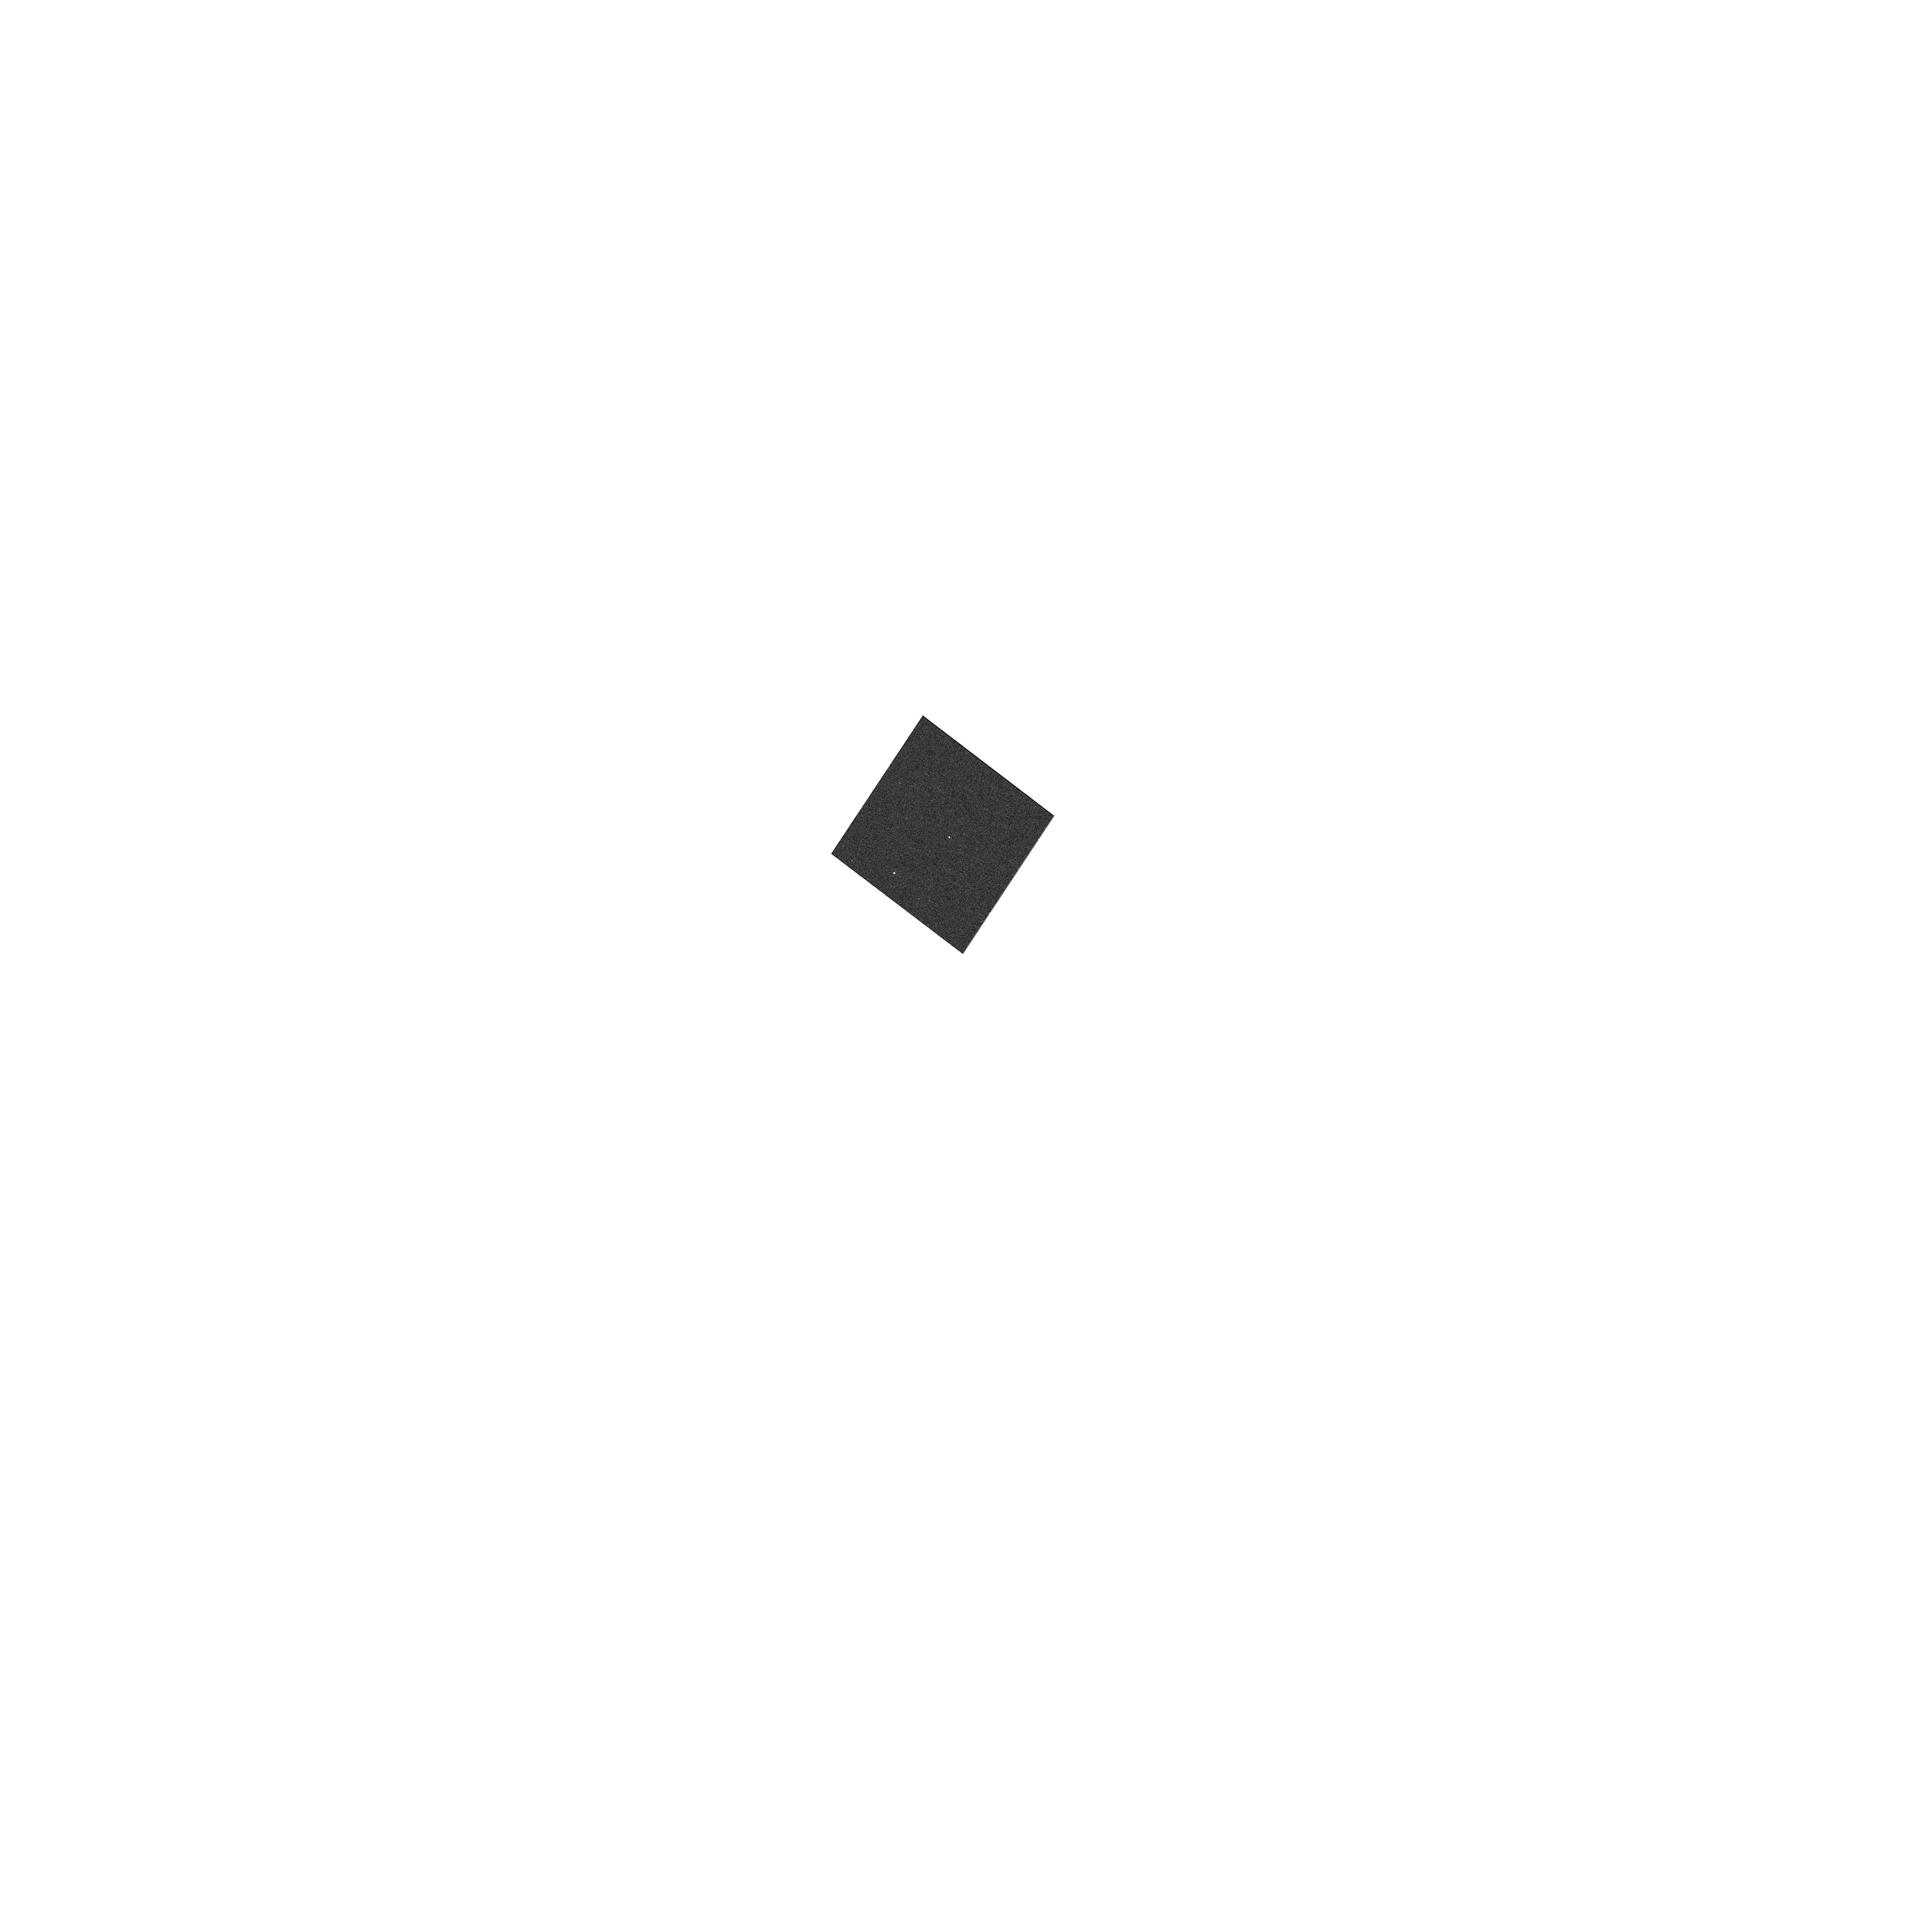
Target: NAME-2M1207A
Instrument: WFC3/UVIS
Filter: F656N
Exposure: 2 min
Observation ID: hst_12225_04_wfc3_uvis_f656n_ibj604

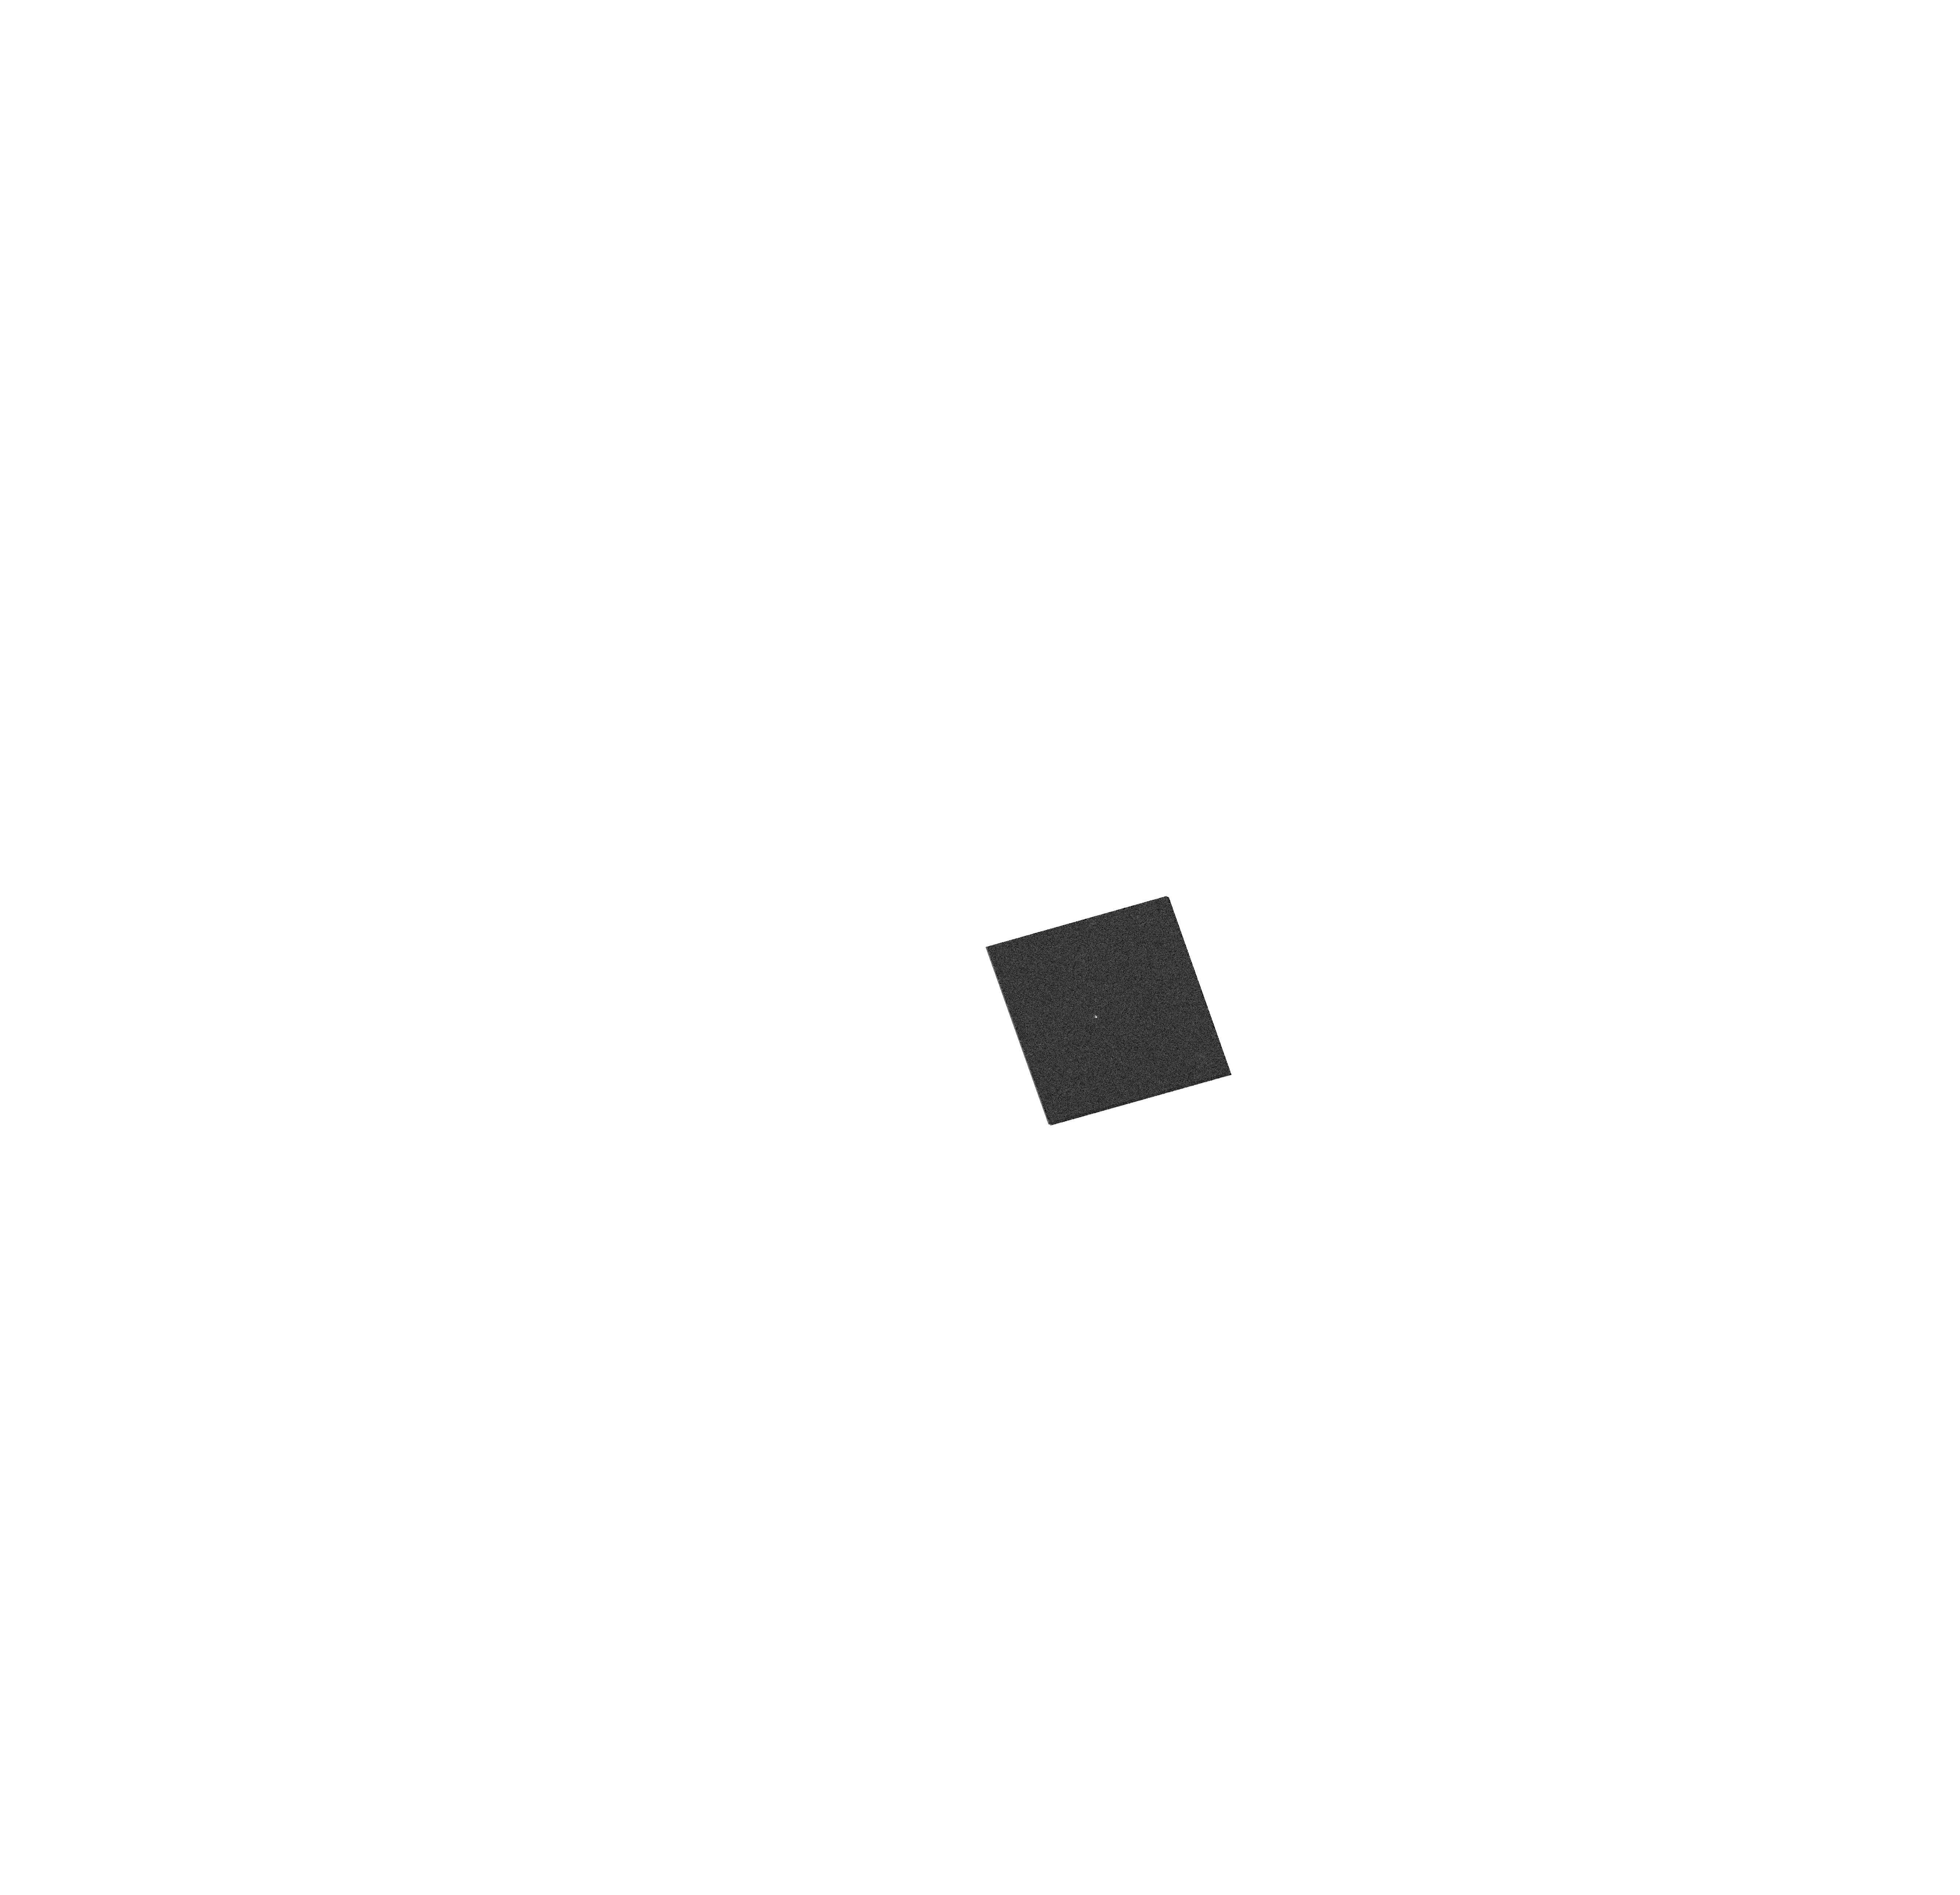
Target: 2MASSI-J0041353-562112
Instrument: WFC3/UVIS
Filter: F645N
Exposure: 1 min
Observation ID: hst_12225_01_wfc3_uvis_f645n_ibj601

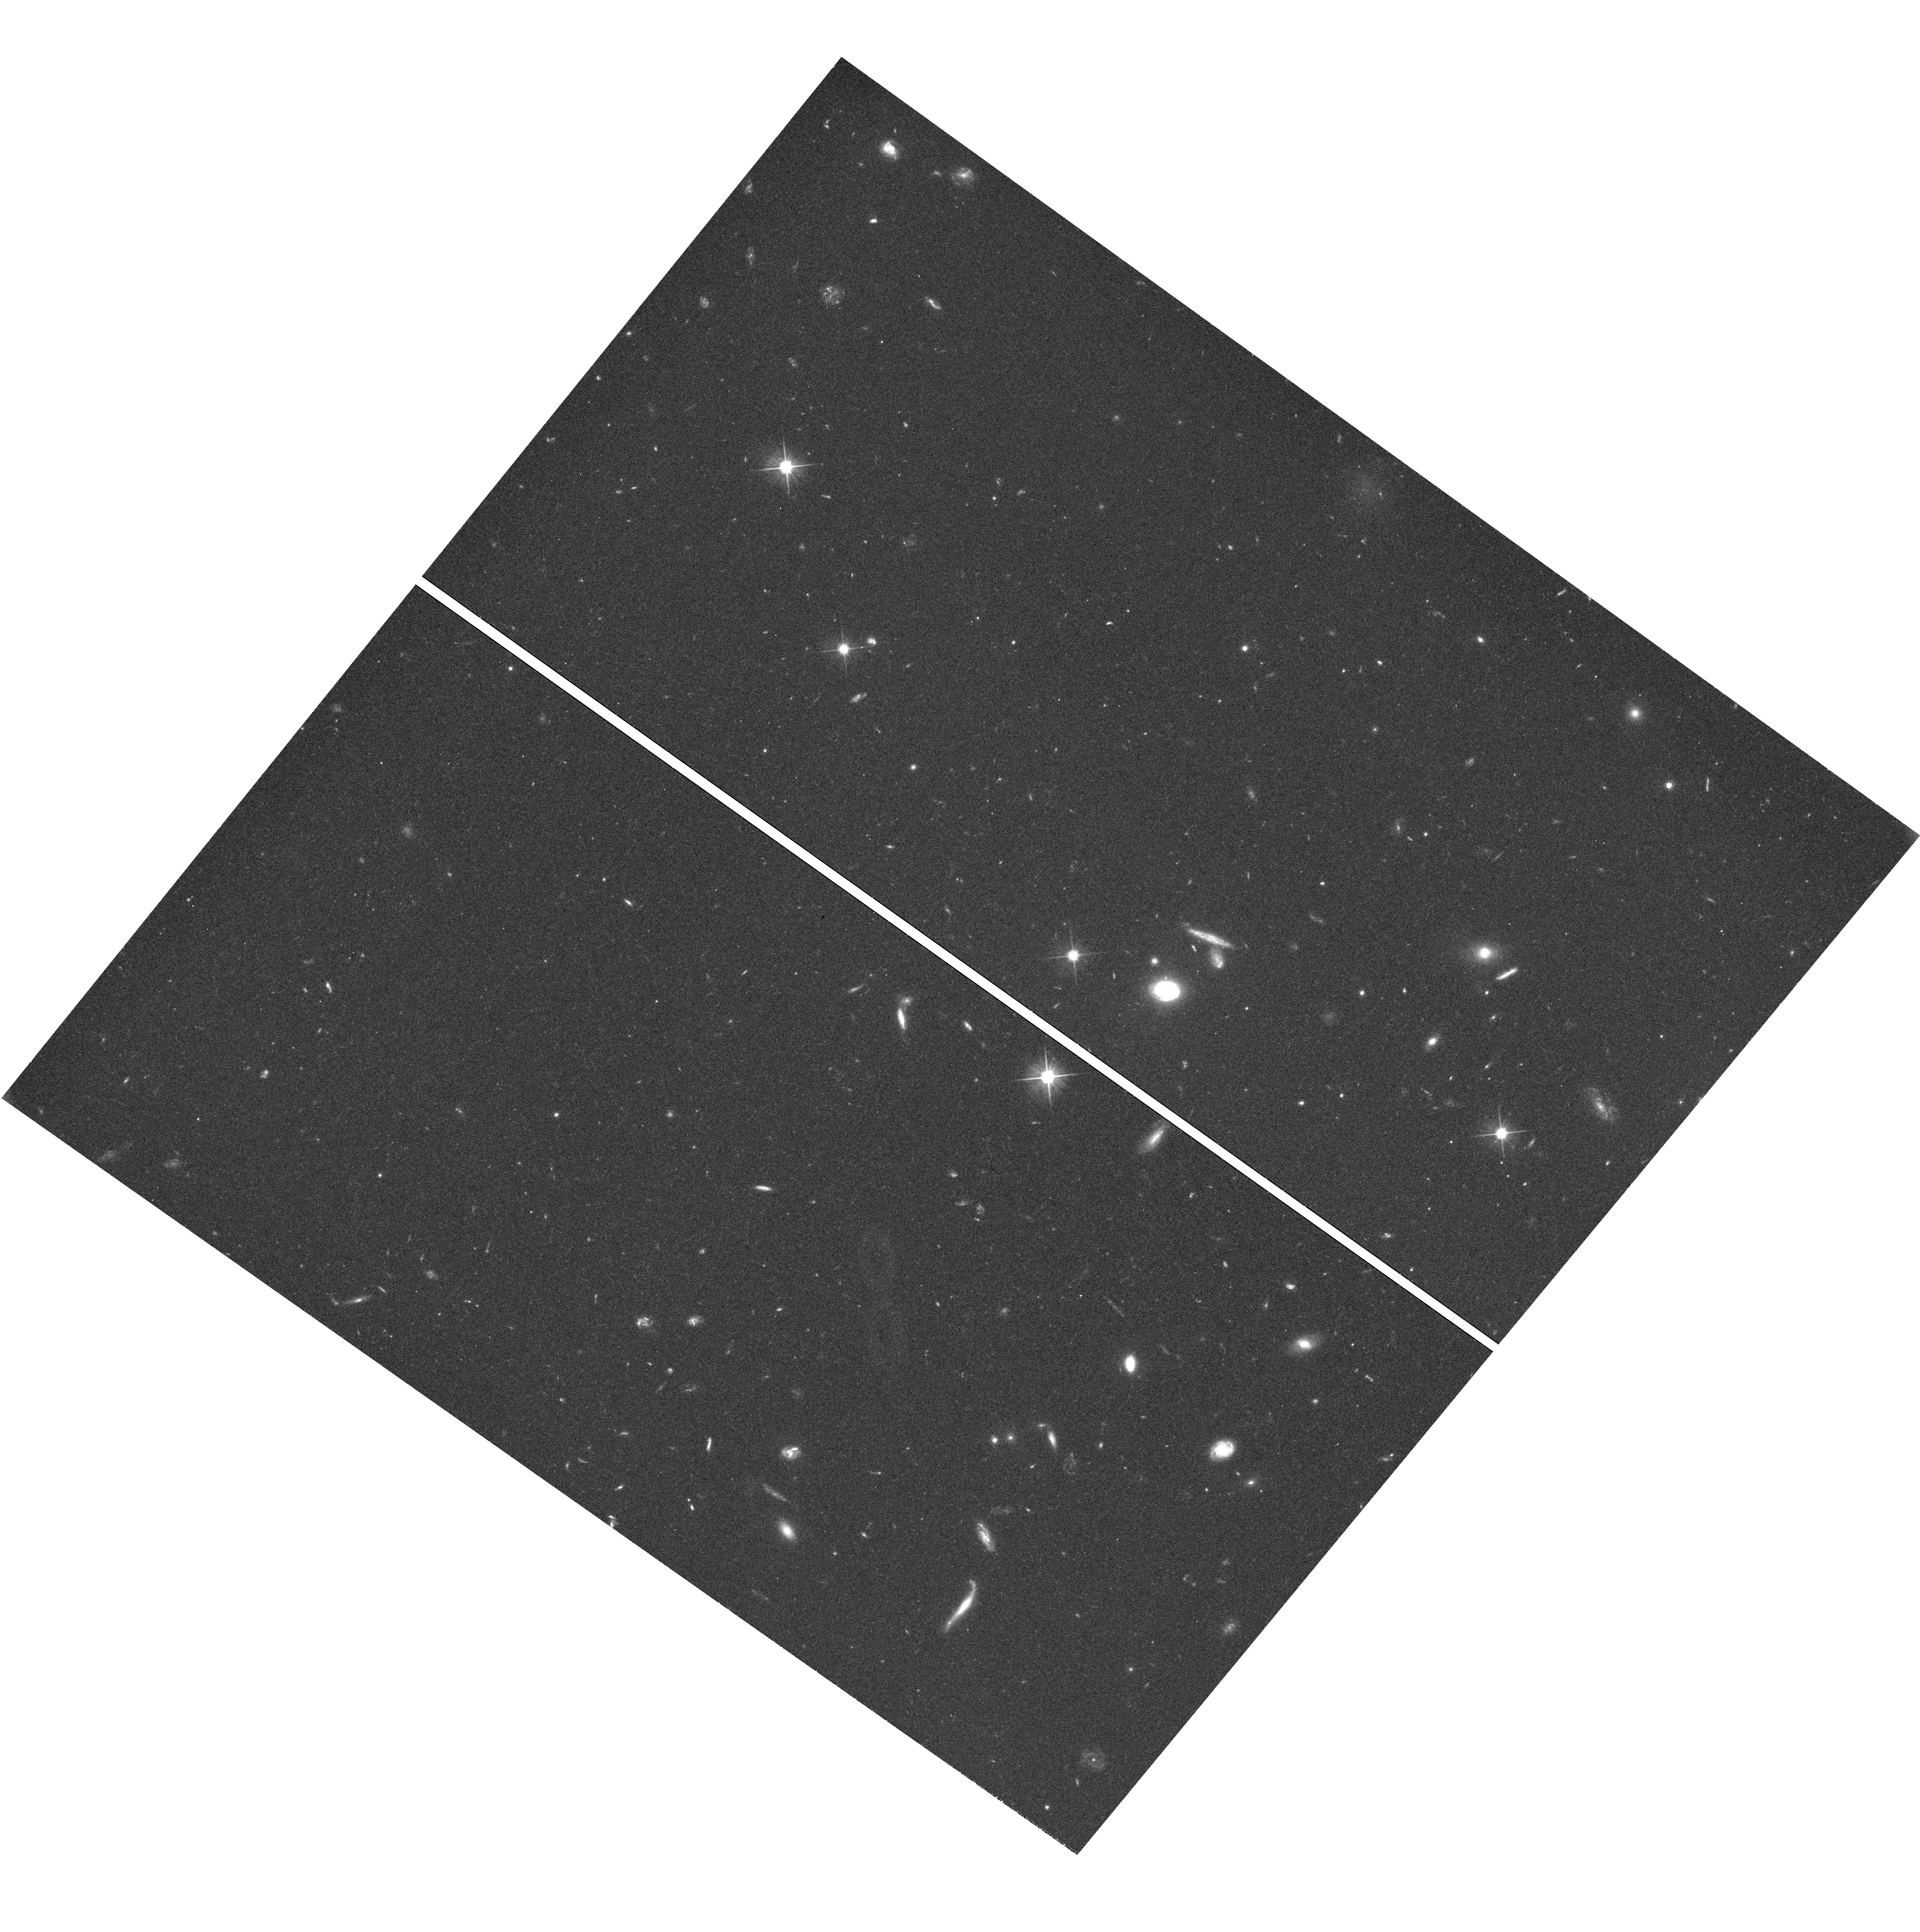
Target: 2MASSI-J0041353-562112
Instrument: WFC3/UVIS
Filter: F606W
Exposure: 36 min
Observation ID: hst_12225_02_wfc3_uvis_f606w_ibj602

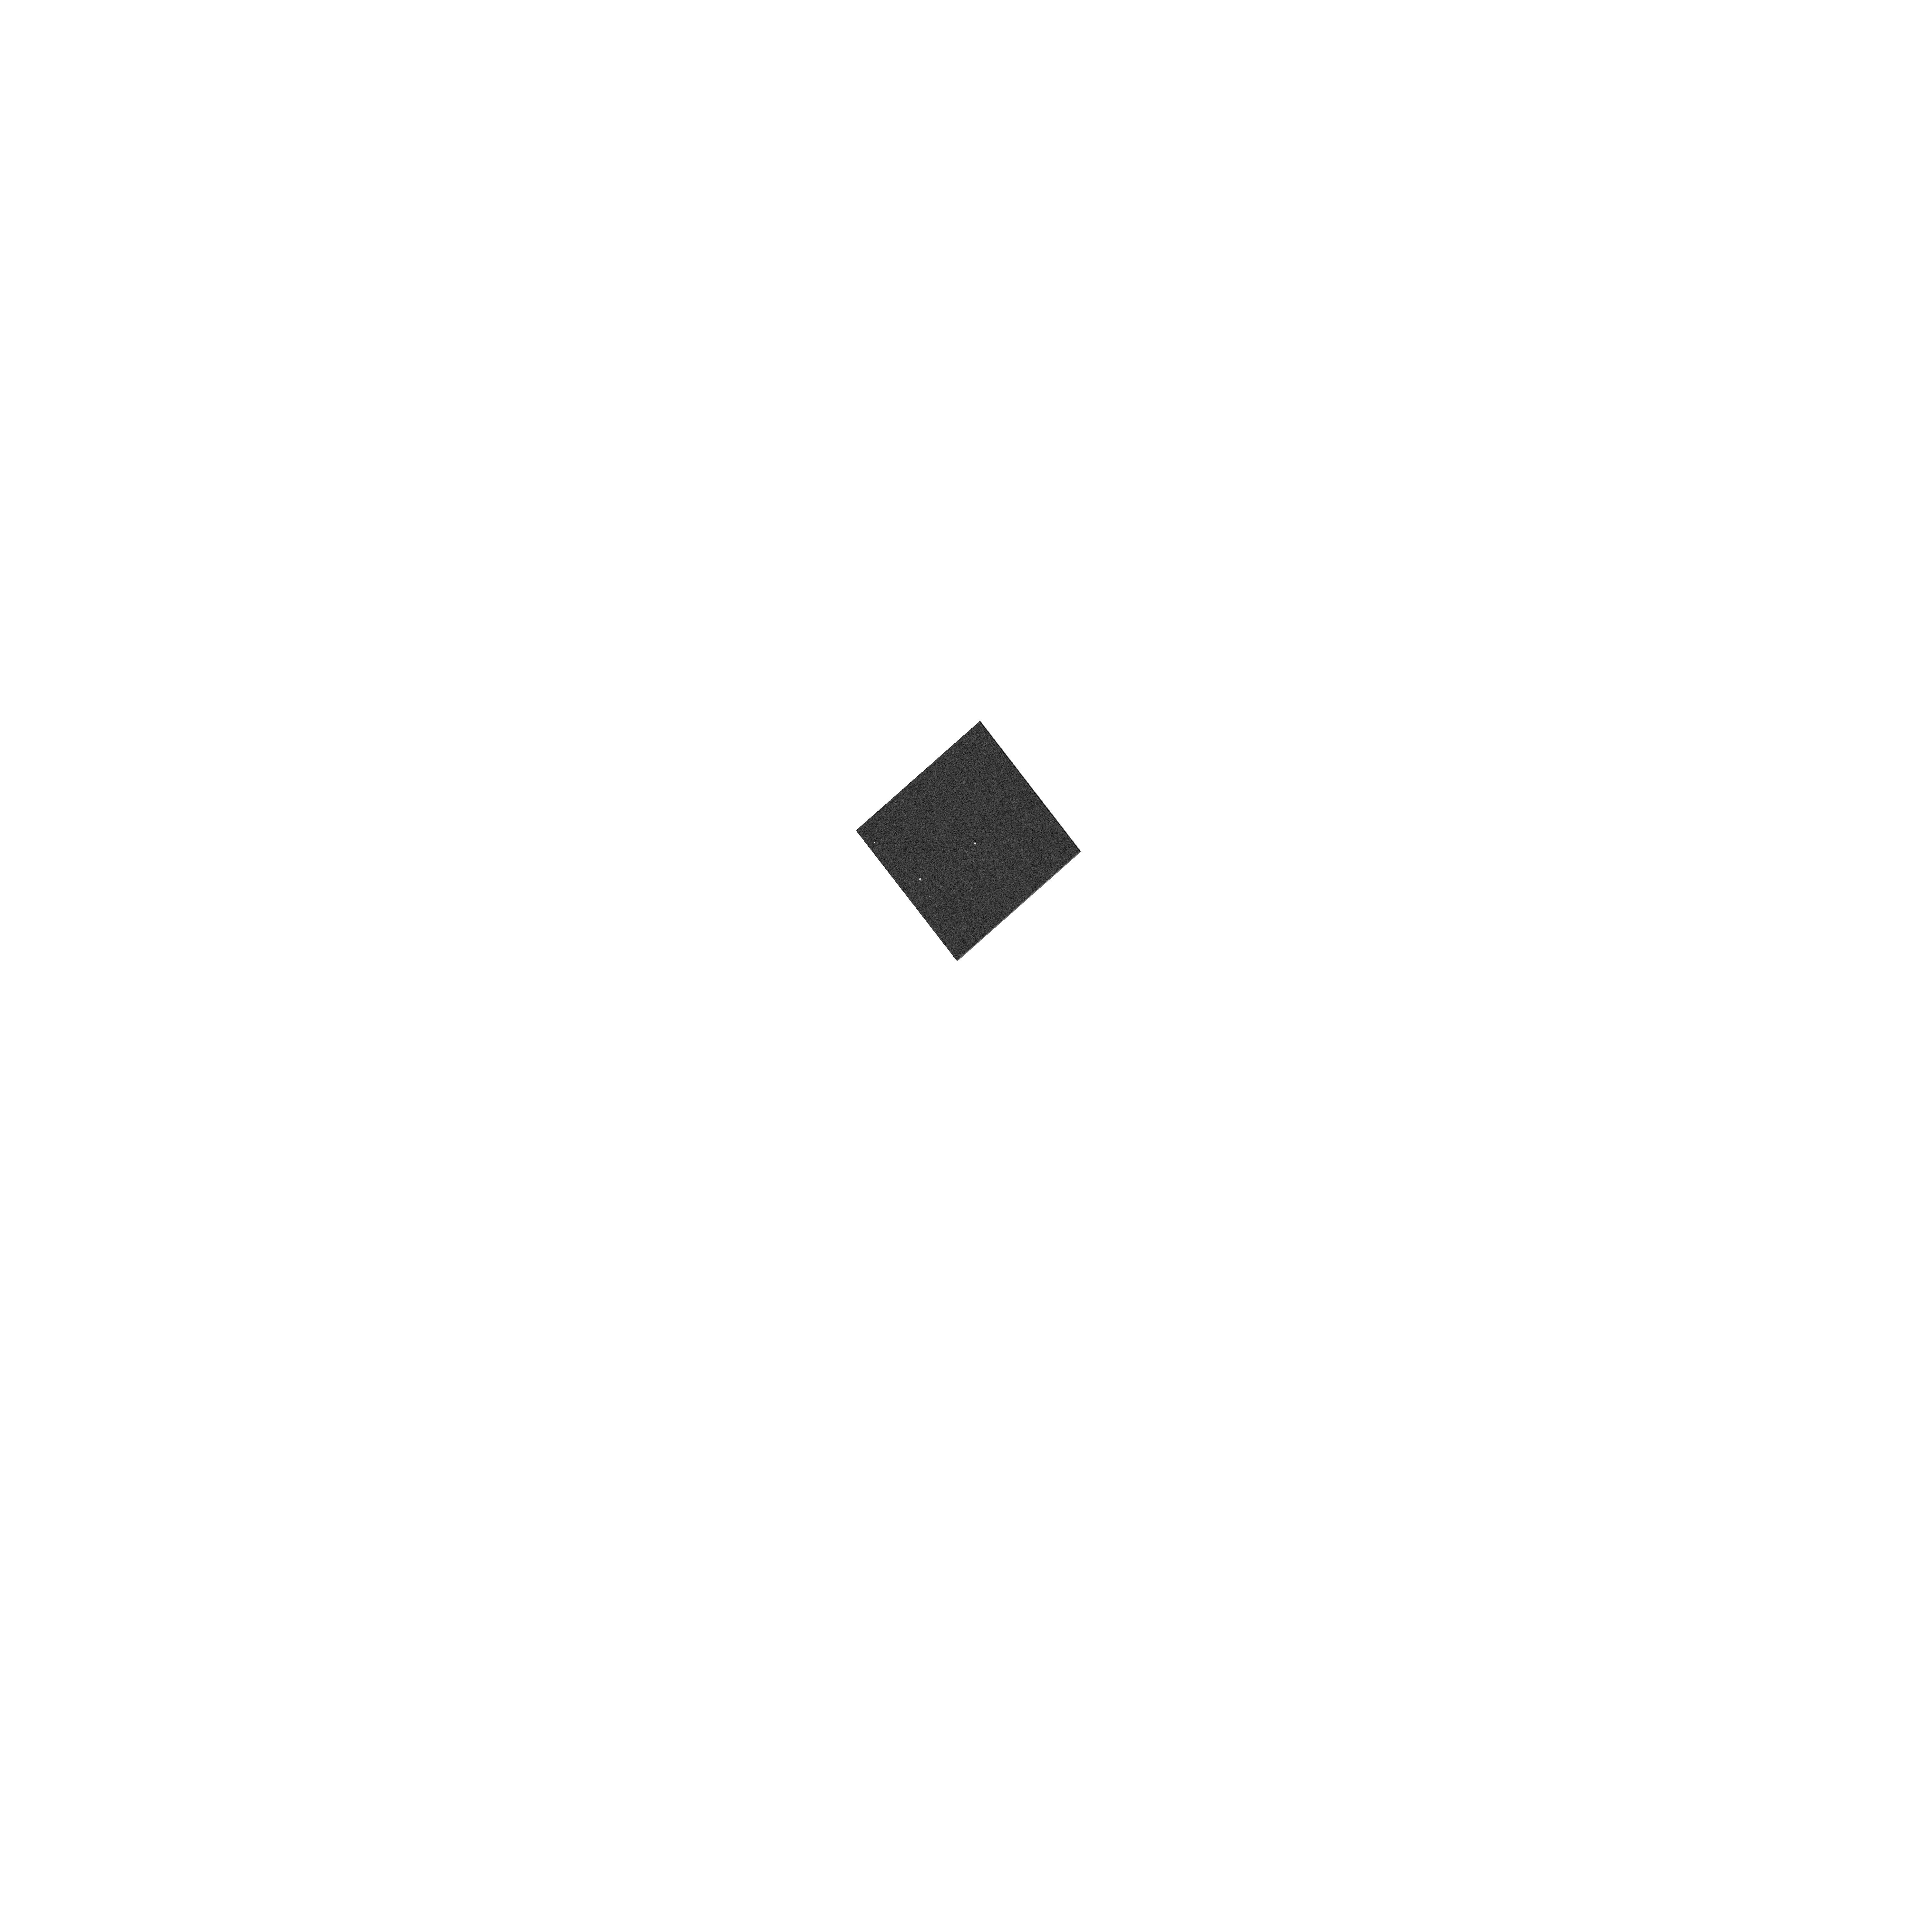
Target: NAME-2M1207A
Instrument: WFC3/UVIS
Filter: F656N
Exposure: 2 min
Observation ID: hst_12225_03_wfc3_uvis_f656n_ibj603

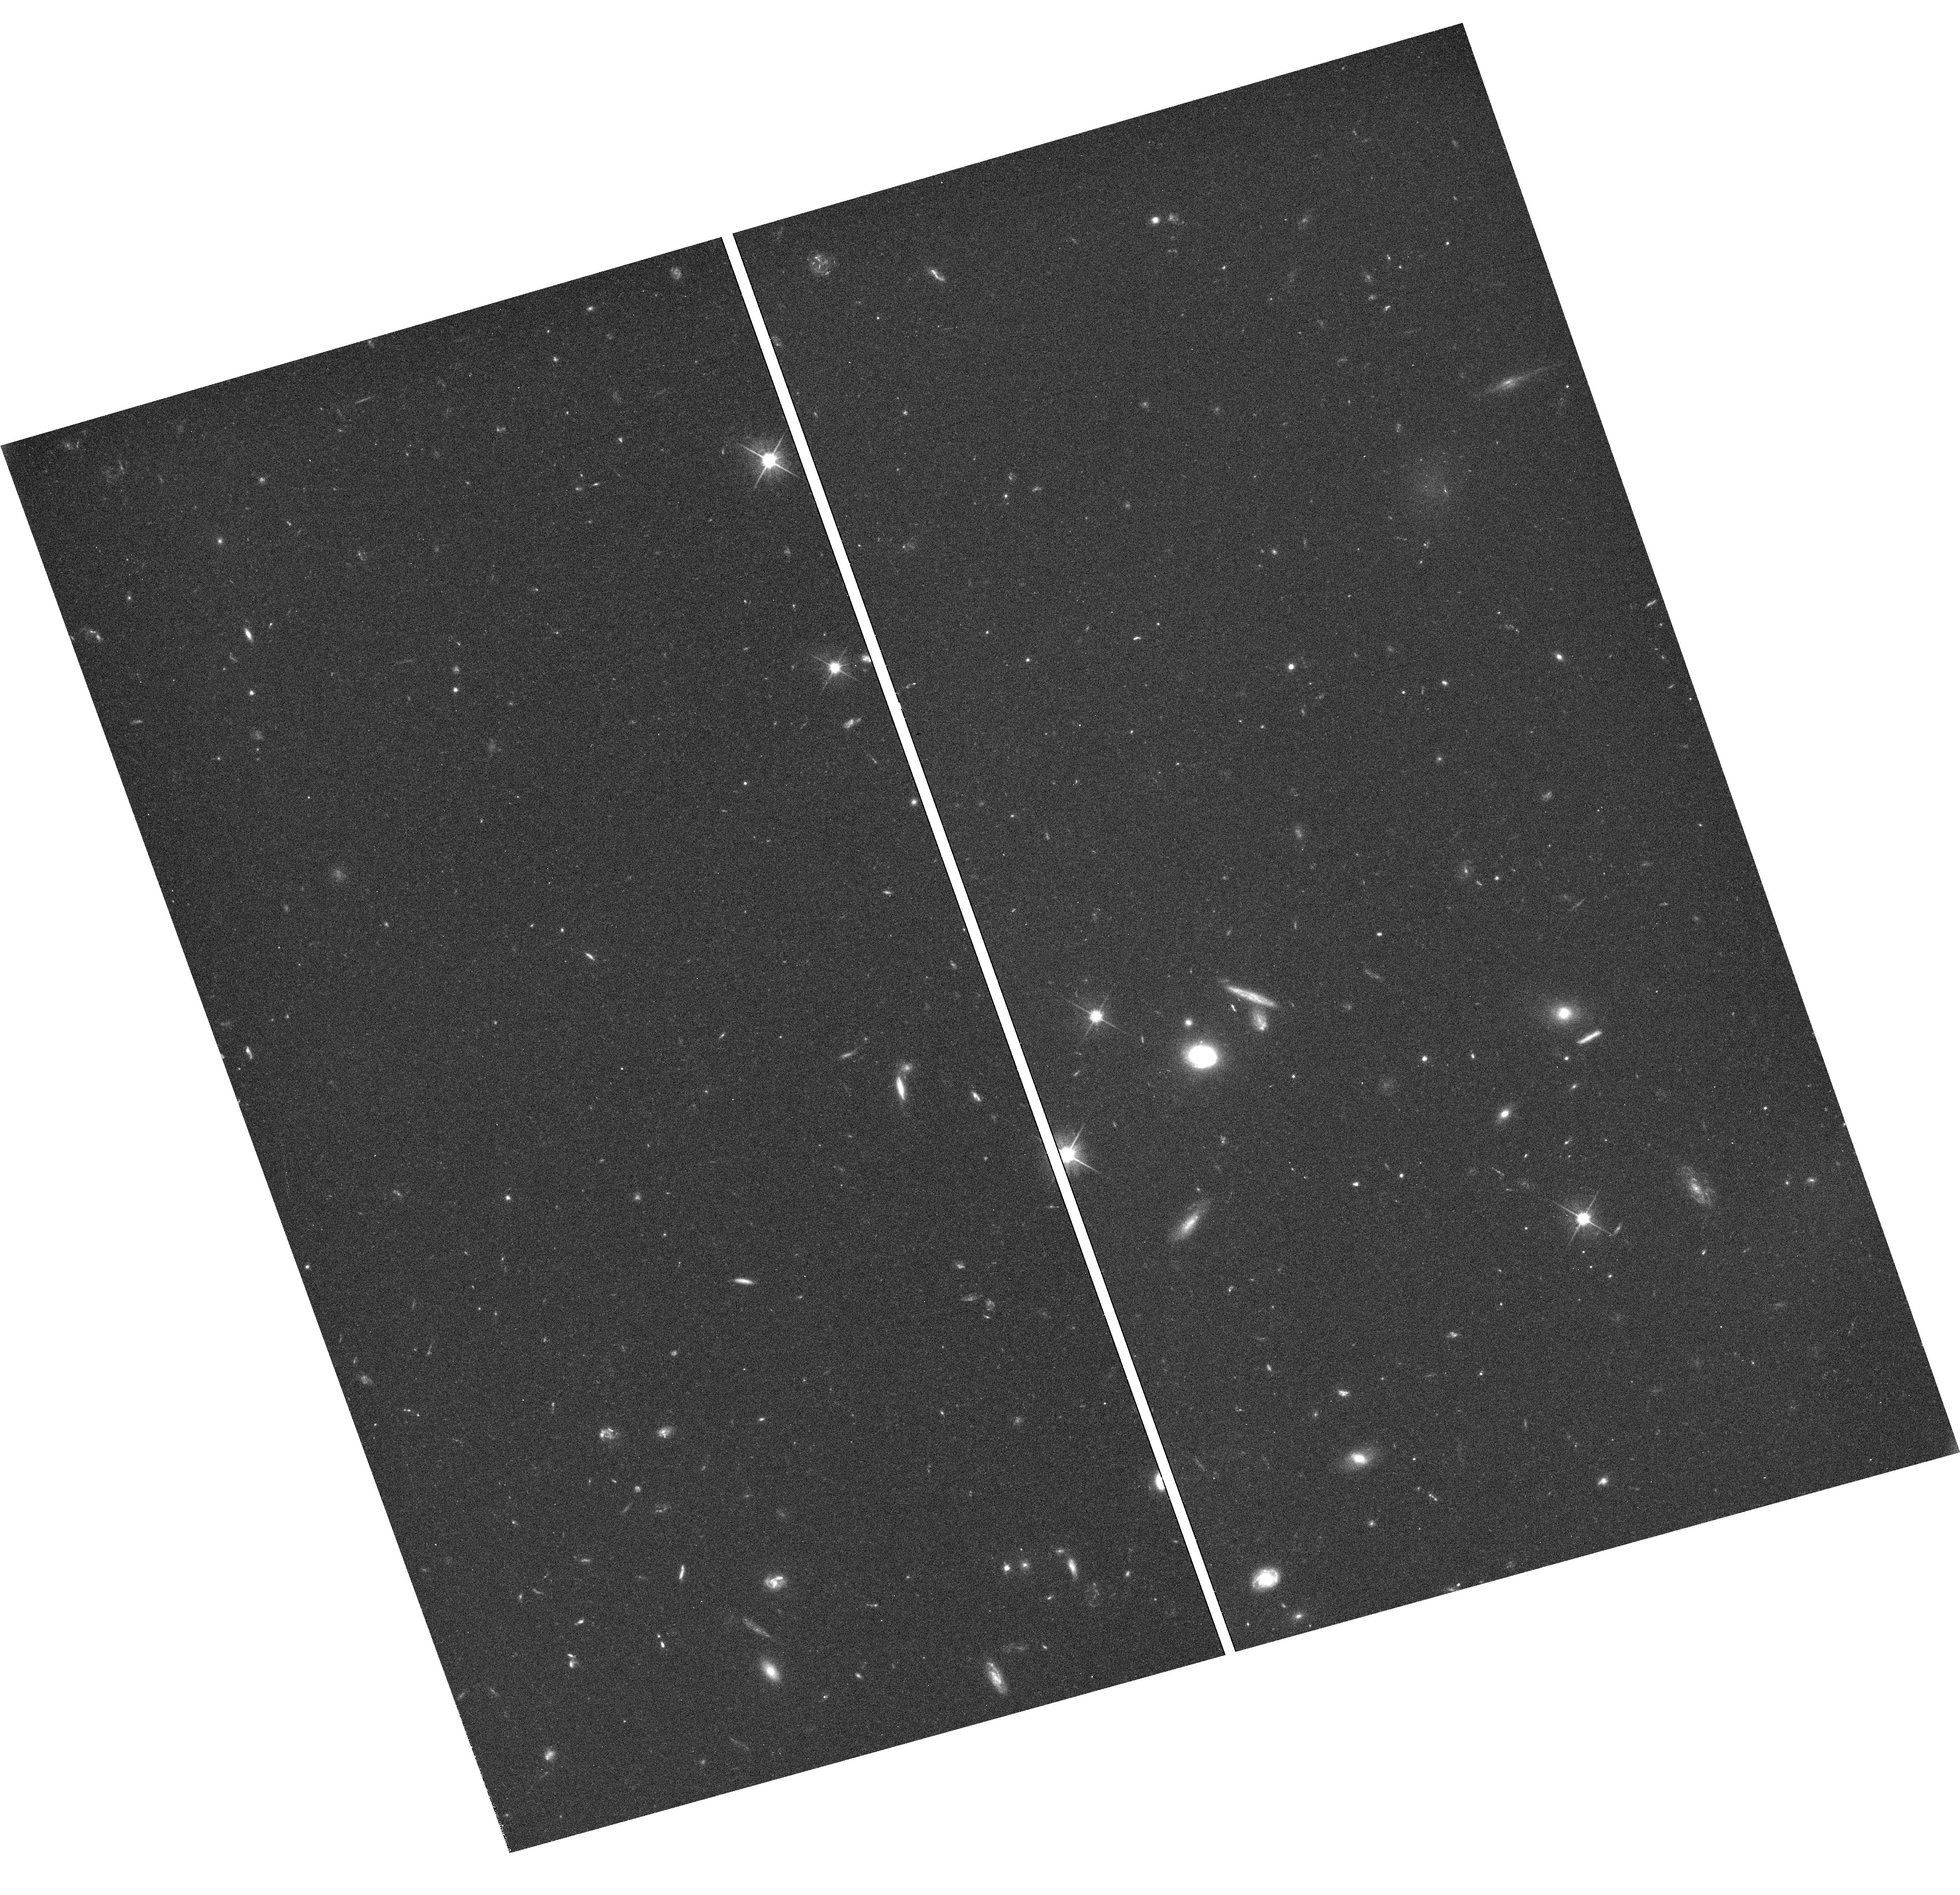
Target: 2MASSI-J0041353-562112
Instrument: WFC3/UVIS
Filter: F606W
Exposure: 36 min
Observation ID: hst_12225_01_wfc3_uvis_f606w_ibj601

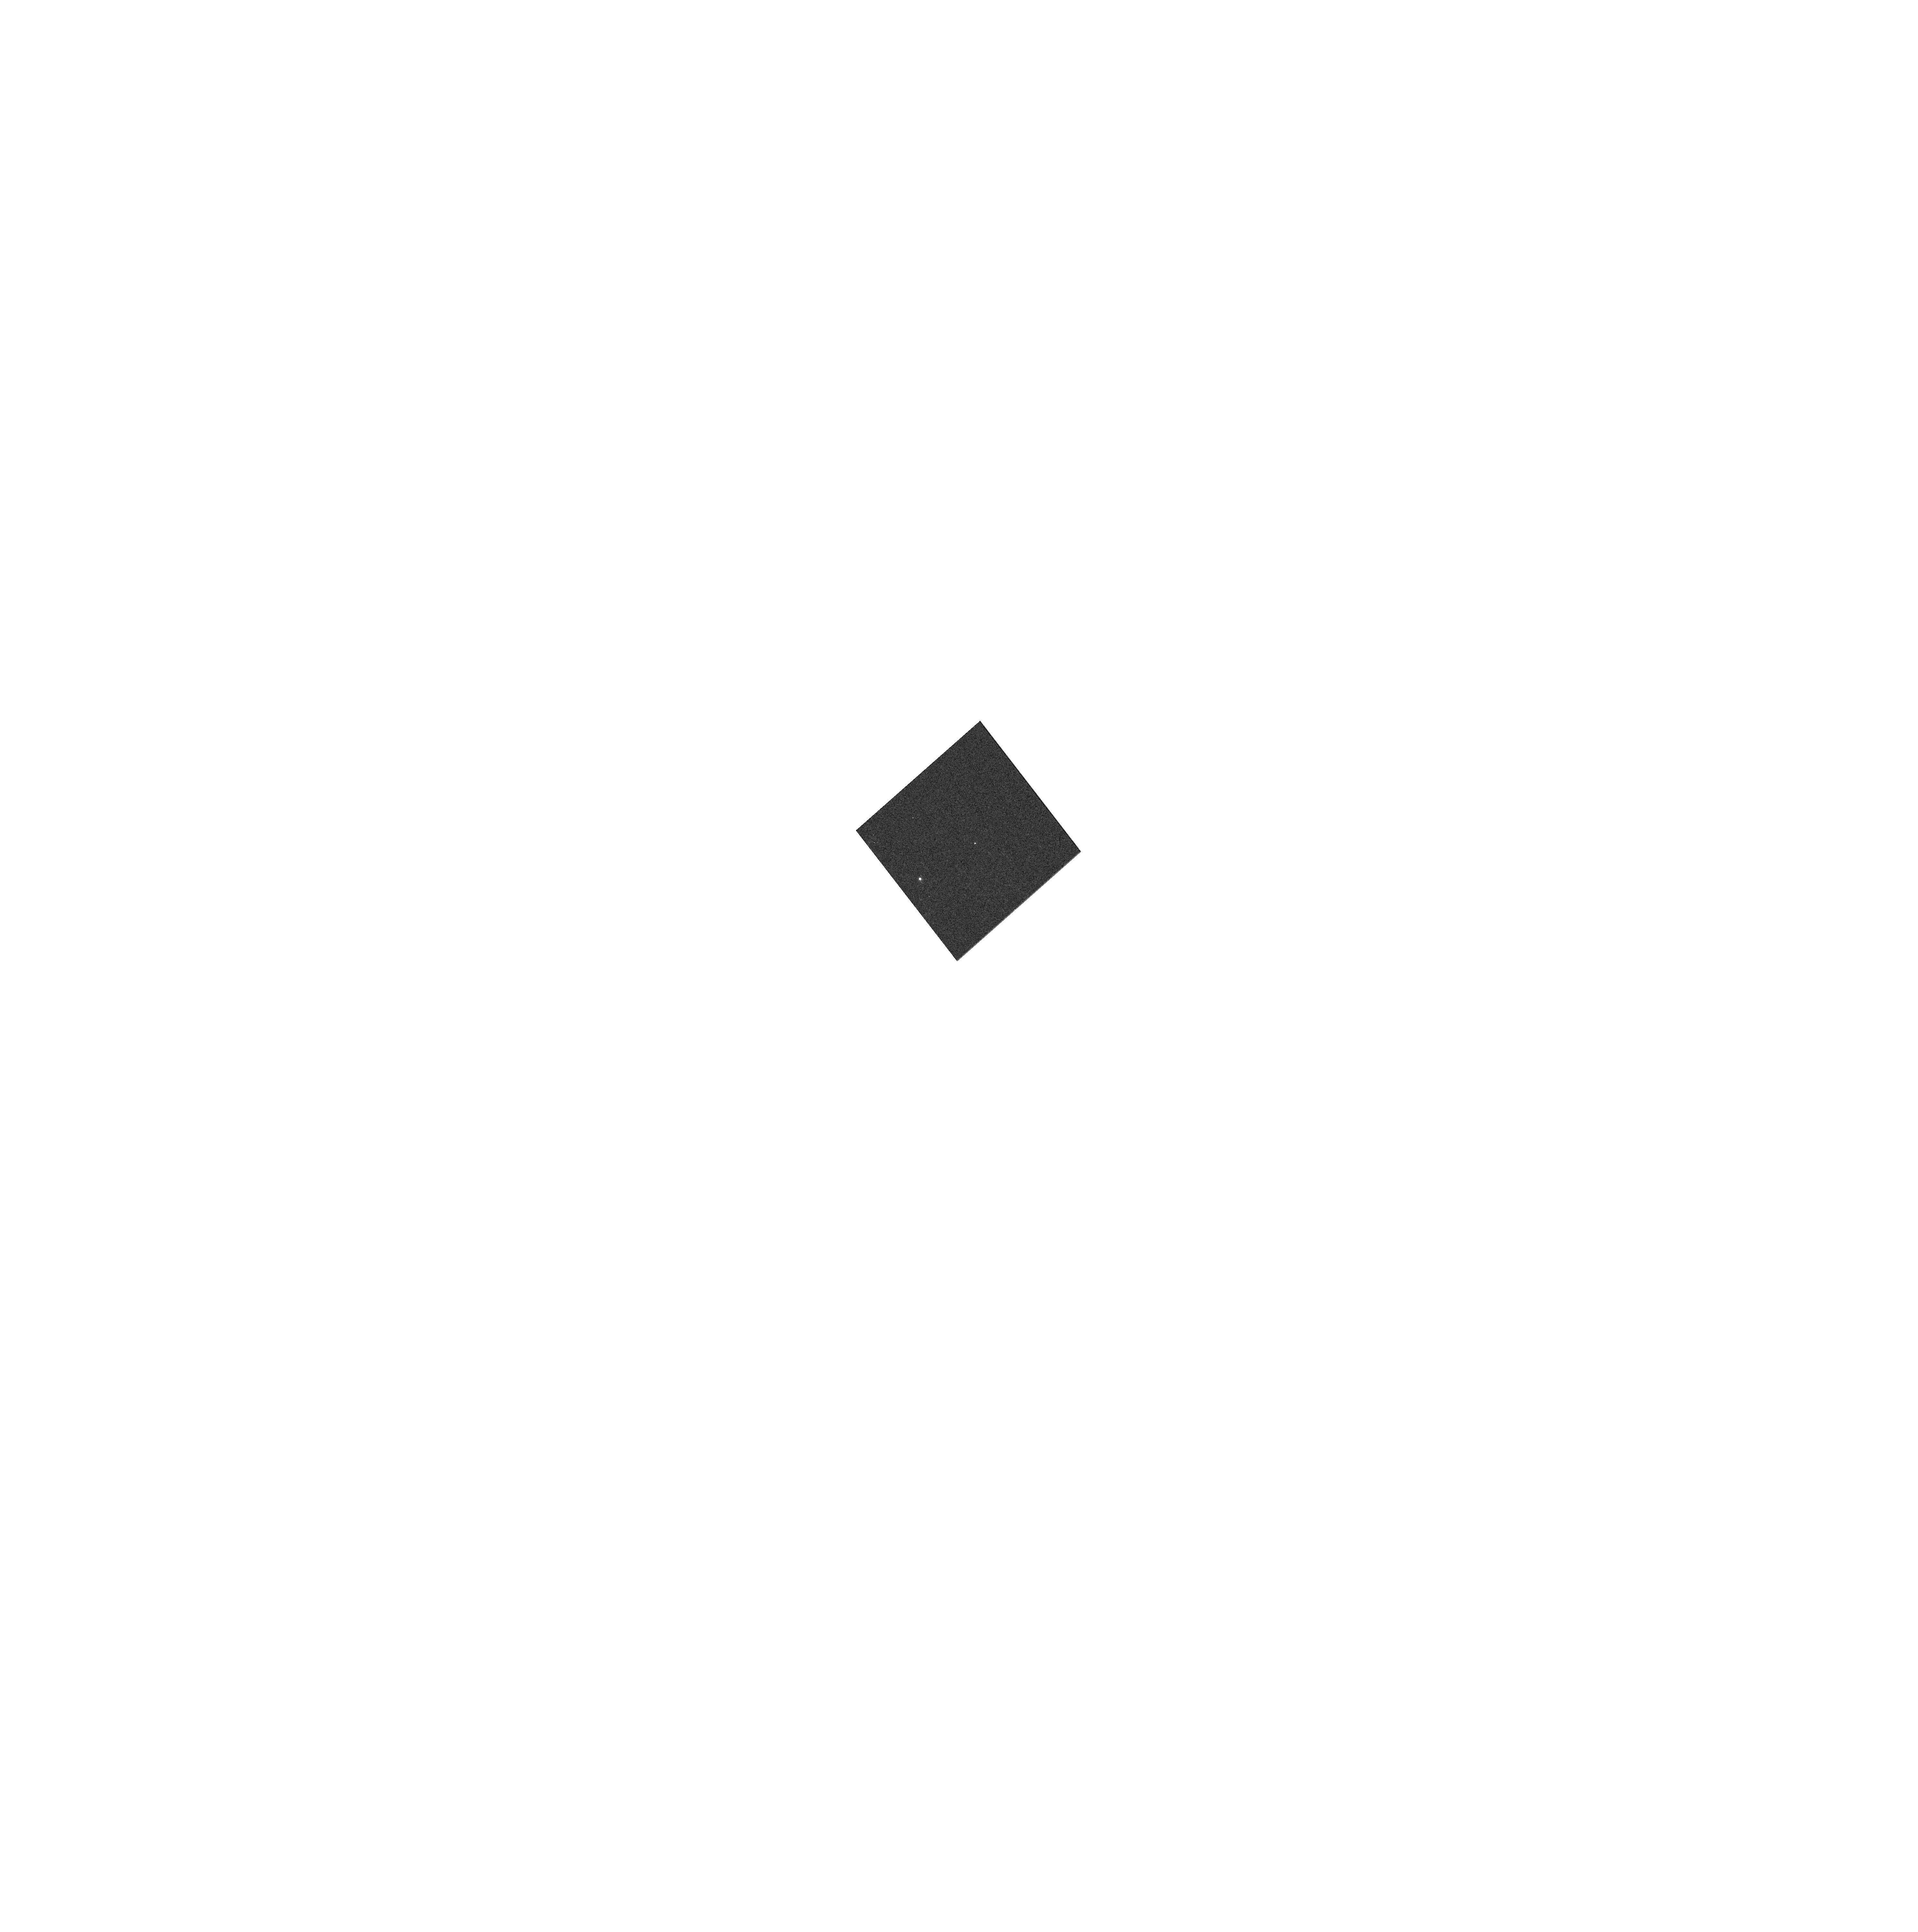
Target: NAME-2M1207A
Instrument: WFC3/UVIS
Filter: F645N
Exposure: 2 min
Observation ID: hst_12225_03_wfc3_uvis_f645n_ibj603

Imaging accretion sources and circumbinary disks in young brown dwarfs (PI: Reiners, Ansgar)

We propose to obtain deep WFC3/UVIS imaging observations of two accreting, nearby, young brown dwarf binaries. The first, 2M1207, is a brown dwarf with a planetary mass companion that became a benchmark in low-mass star formation and low-mass evolutionary models. The second, 2M0041, is a nearby young brown dwarf with clear evidence for accretion, but its space motion suggests a slightly higher age than the canonical accretion lifetime of 5-10 Myr. It has recently been discovered to be a binary and is likely to become a second benchmark object in this field. With narrow band images centered on the Halpha line that is indicative of accretion, we aim to determine the accretion ratio between the two components in each system. Halpha was observed in both systems but so far not spatially resolved. In particular, we want to search for accretion in the planetary mass companion of 2M1207. The evidence for accretion in 2M0041 and the possibility that it is in fact older than 10Myr suggests that the accretion lifetime is longer in brown dwarfs than in stars, and in particular that it is longer in brown dwarf binaries. Accretion could be sustained for a longer time if the accreting material is replenished by a circumbinary disk that might exist in both systems. We propose deep WFC/UVIS observations in the optical to search for circumbinary disks, similar to the famous disk around the binary TTauri system GG Tau.